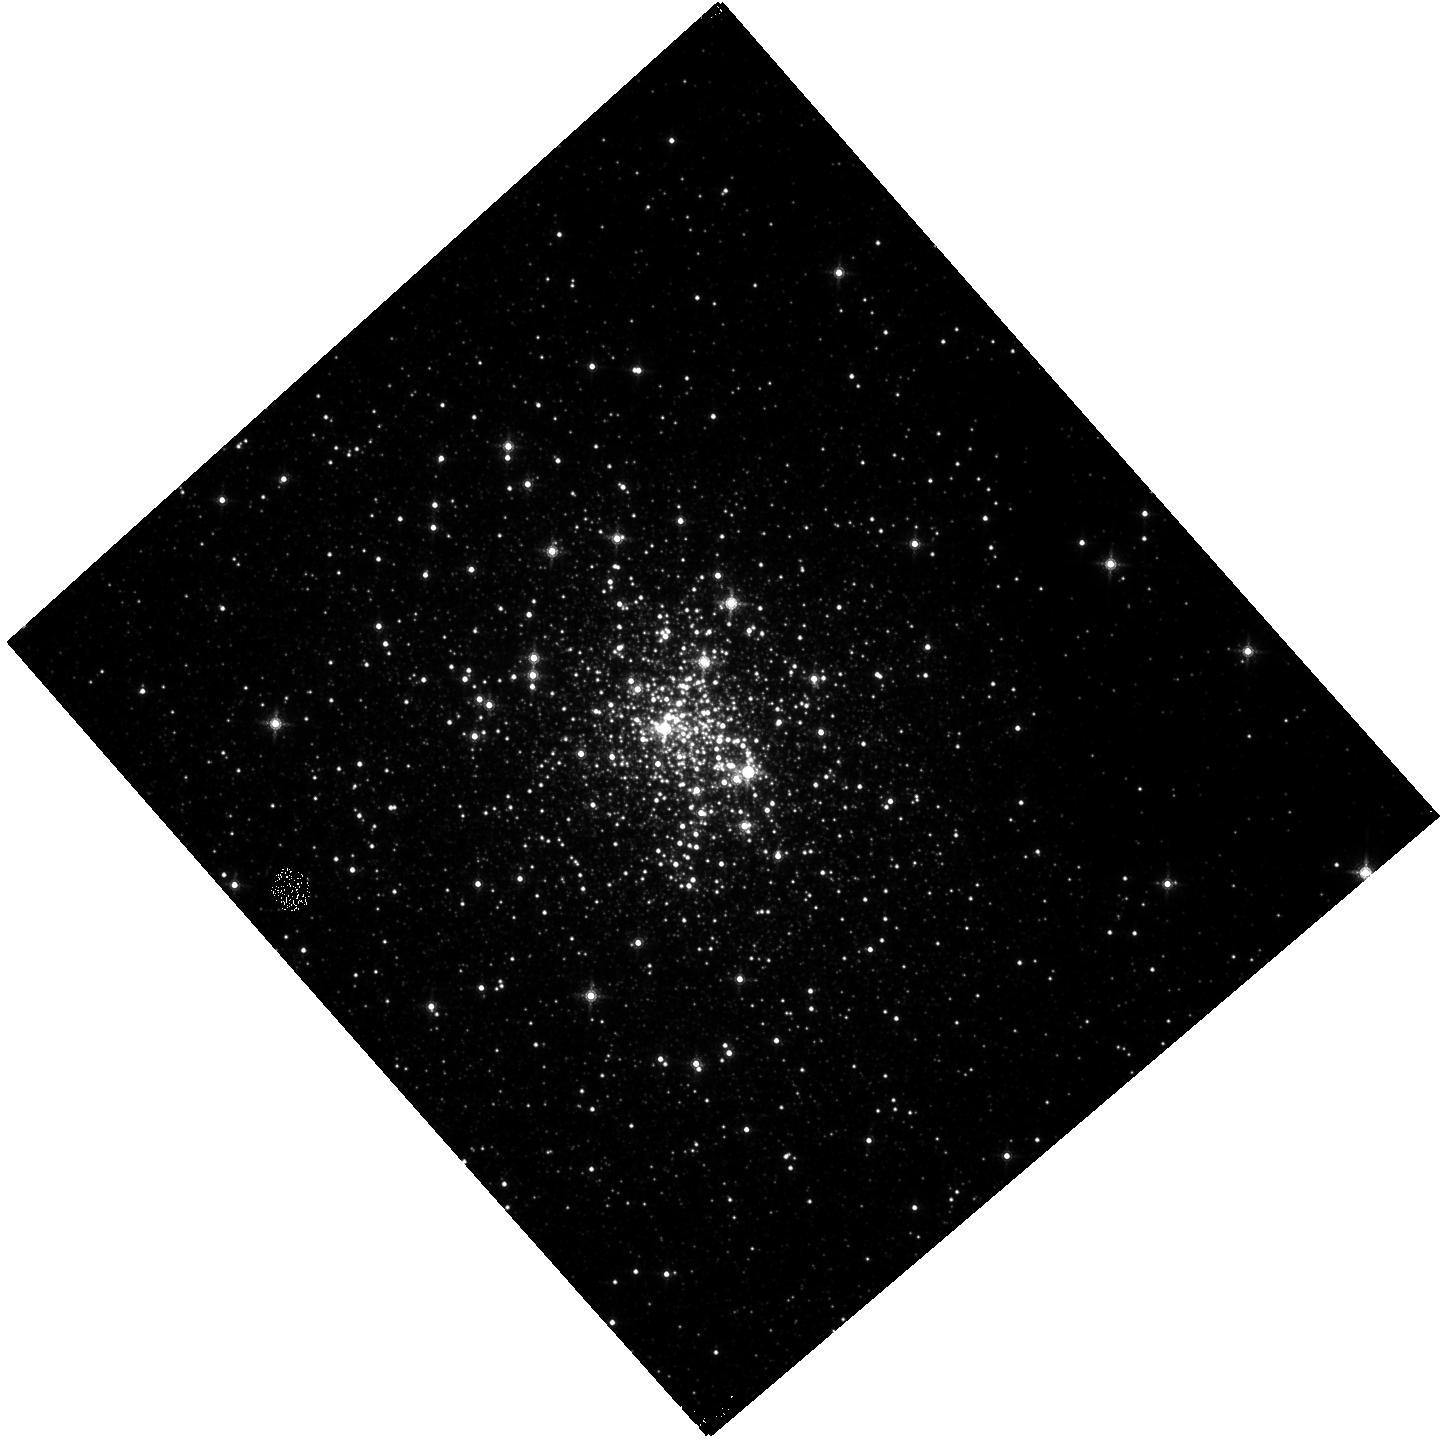
Target: GLIMPSE-C01
Instrument: WFC3/IR
Filter: F153M
Exposure: 10 min
Observation ID: hst_14183_01_wfc3_ir_f153m_icws01

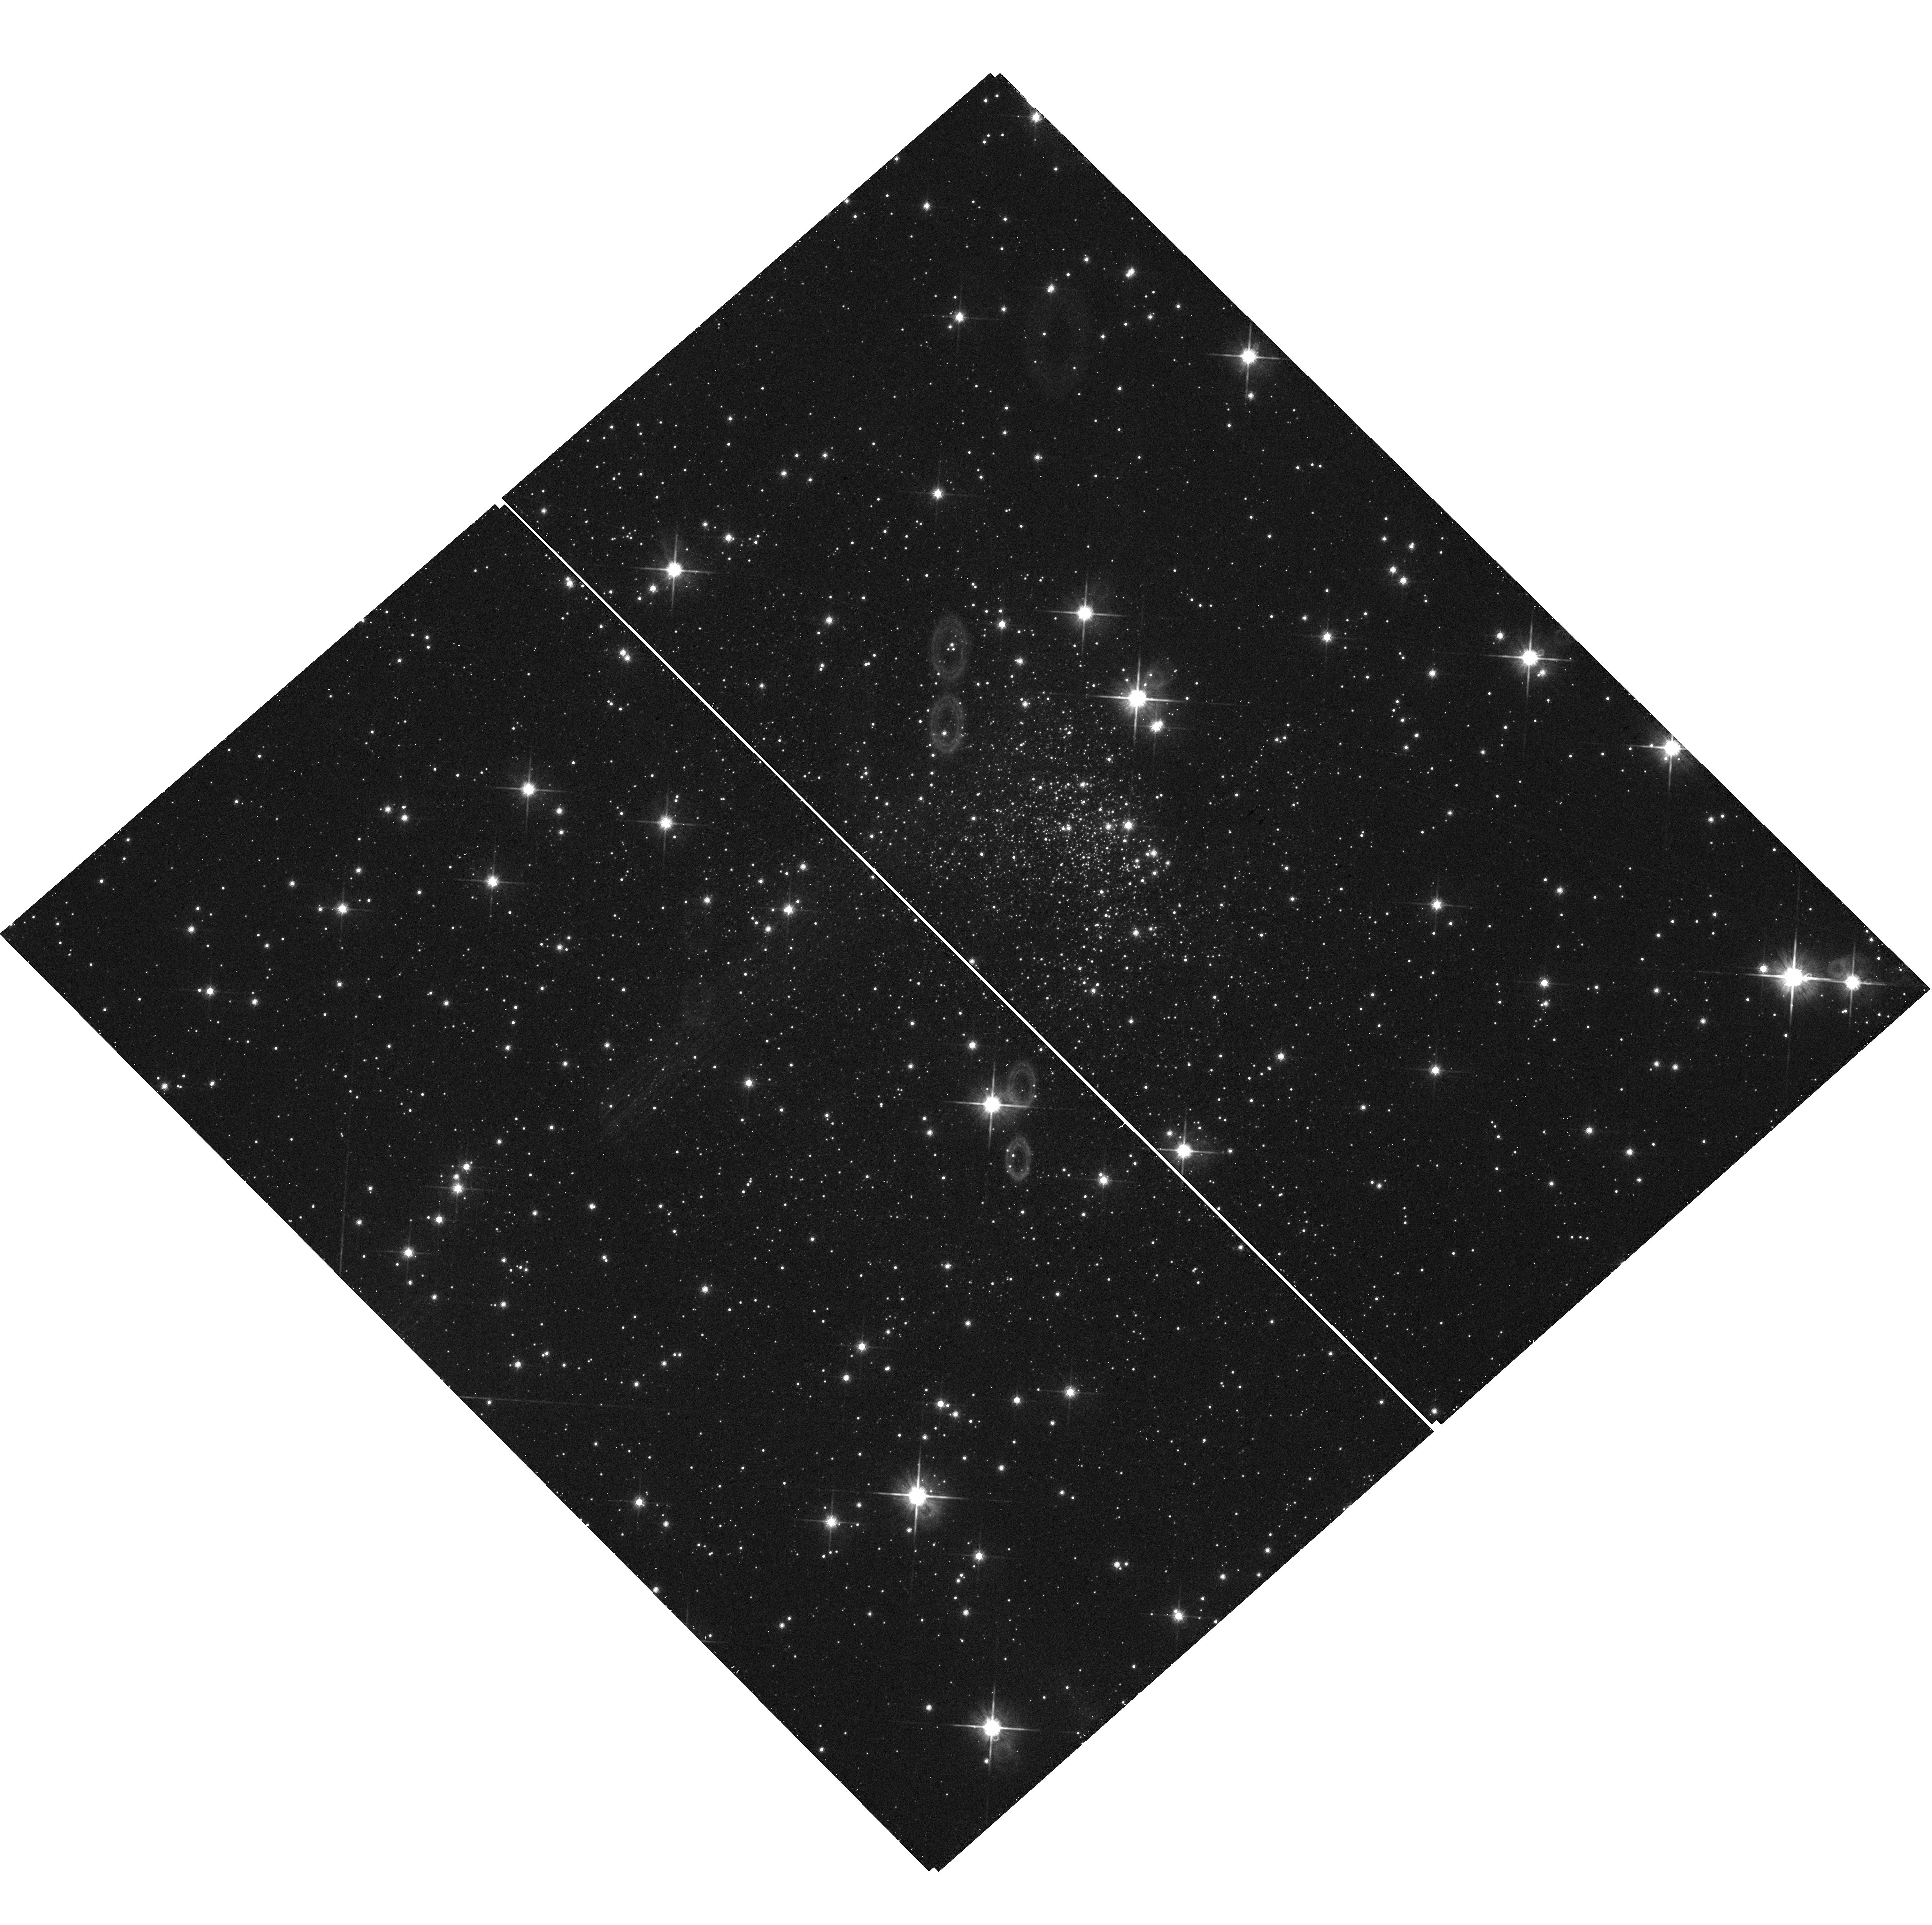
Target: GLIMPSE-C01
Instrument: WFC3/UVIS
Filter: F814W
Exposure: 9 min
Observation ID: hst_14183_01_wfc3_uvis_f814w_icws01

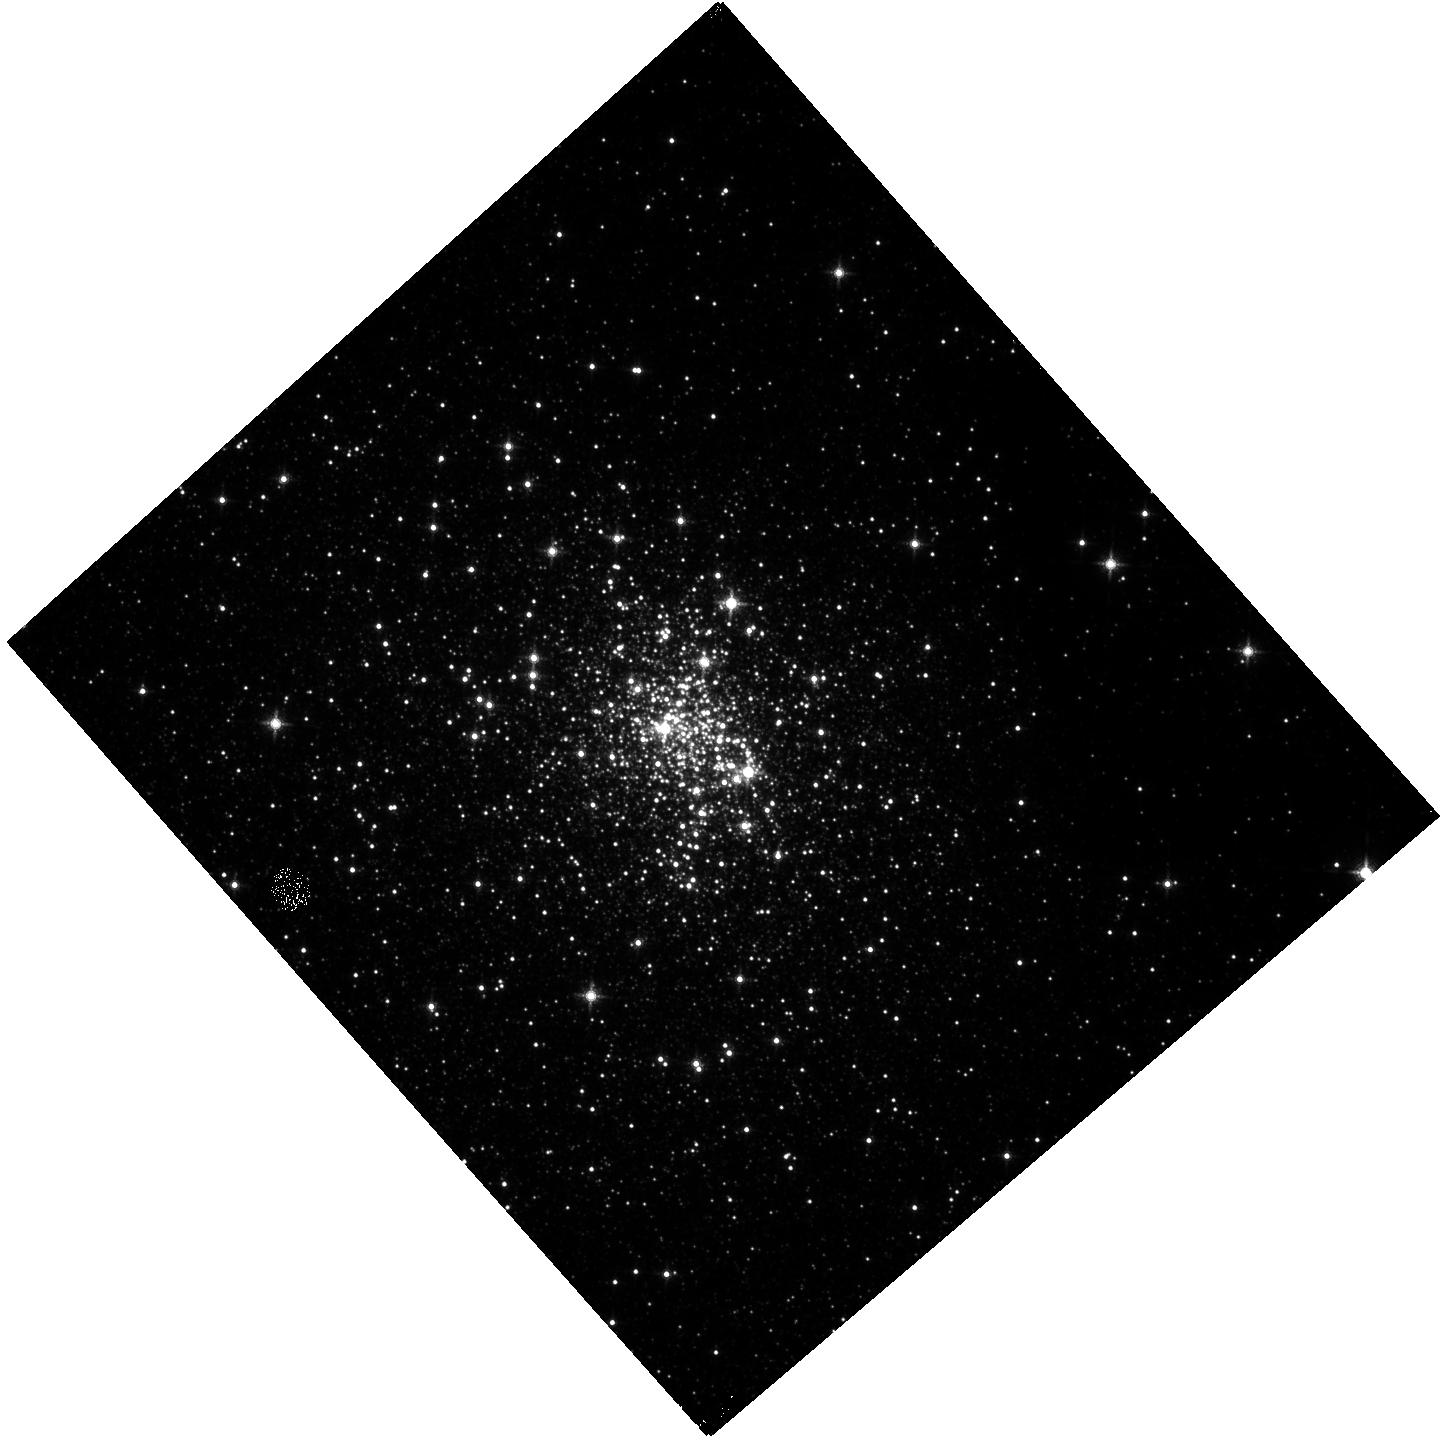
Target: GLIMPSE-C01
Instrument: WFC3/IR
Filter: F139M
Exposure: 10 min
Observation ID: hst_14183_01_wfc3_ir_f139m_icws01

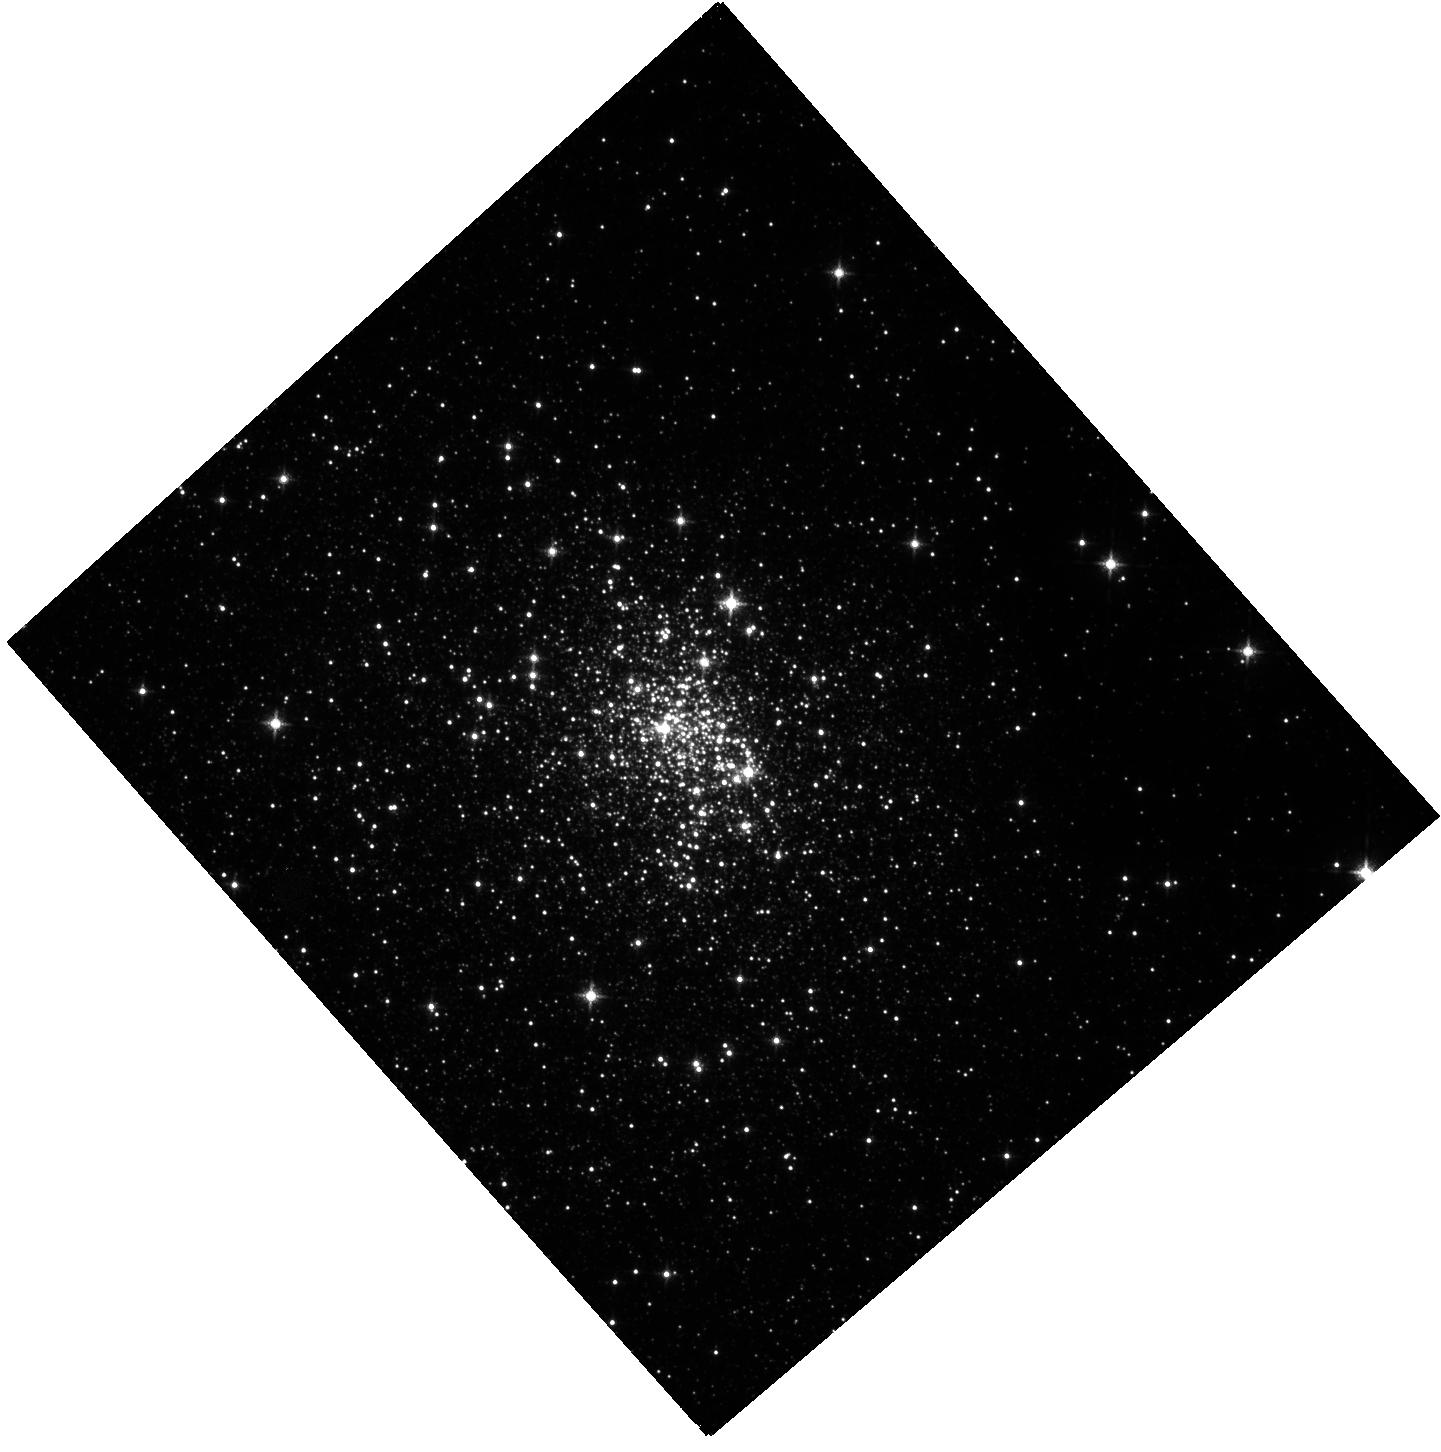
Target: GLIMPSE-C01
Instrument: WFC3/IR
Filter: F127M
Exposure: 9 min
Observation ID: hst_14183_01_wfc3_ir_f127m_icws01

The intermediate-age cluster GLIMPSE-C01 (PI: Rangelov, Blagoy)

We propose multi-band HST observations of the most massive intermediate-age star cluster in the Galaxy GLIMPSE-C01. Considering the cluster's age, an unusually large number of X-ray sources has been detected in a previous Chandra program. In addition, extended X-ray emission was detected around GLIMPSE-C01 to spatially coincide with IR emission, indicating an ongoing interaction between the cluster and its environment. There is little information about the X-ray source population in intermediate age clusters. We will investigate the X-ray source population in GLIMPSE-C01 using our multiwavelength classification method to determine the nature of the X-ray sources in the cluster. This will enable us to study the X-ray binary evolution and history of the sources in GLIMPSE-C01. We request only one HST orbit to achieve this goal.